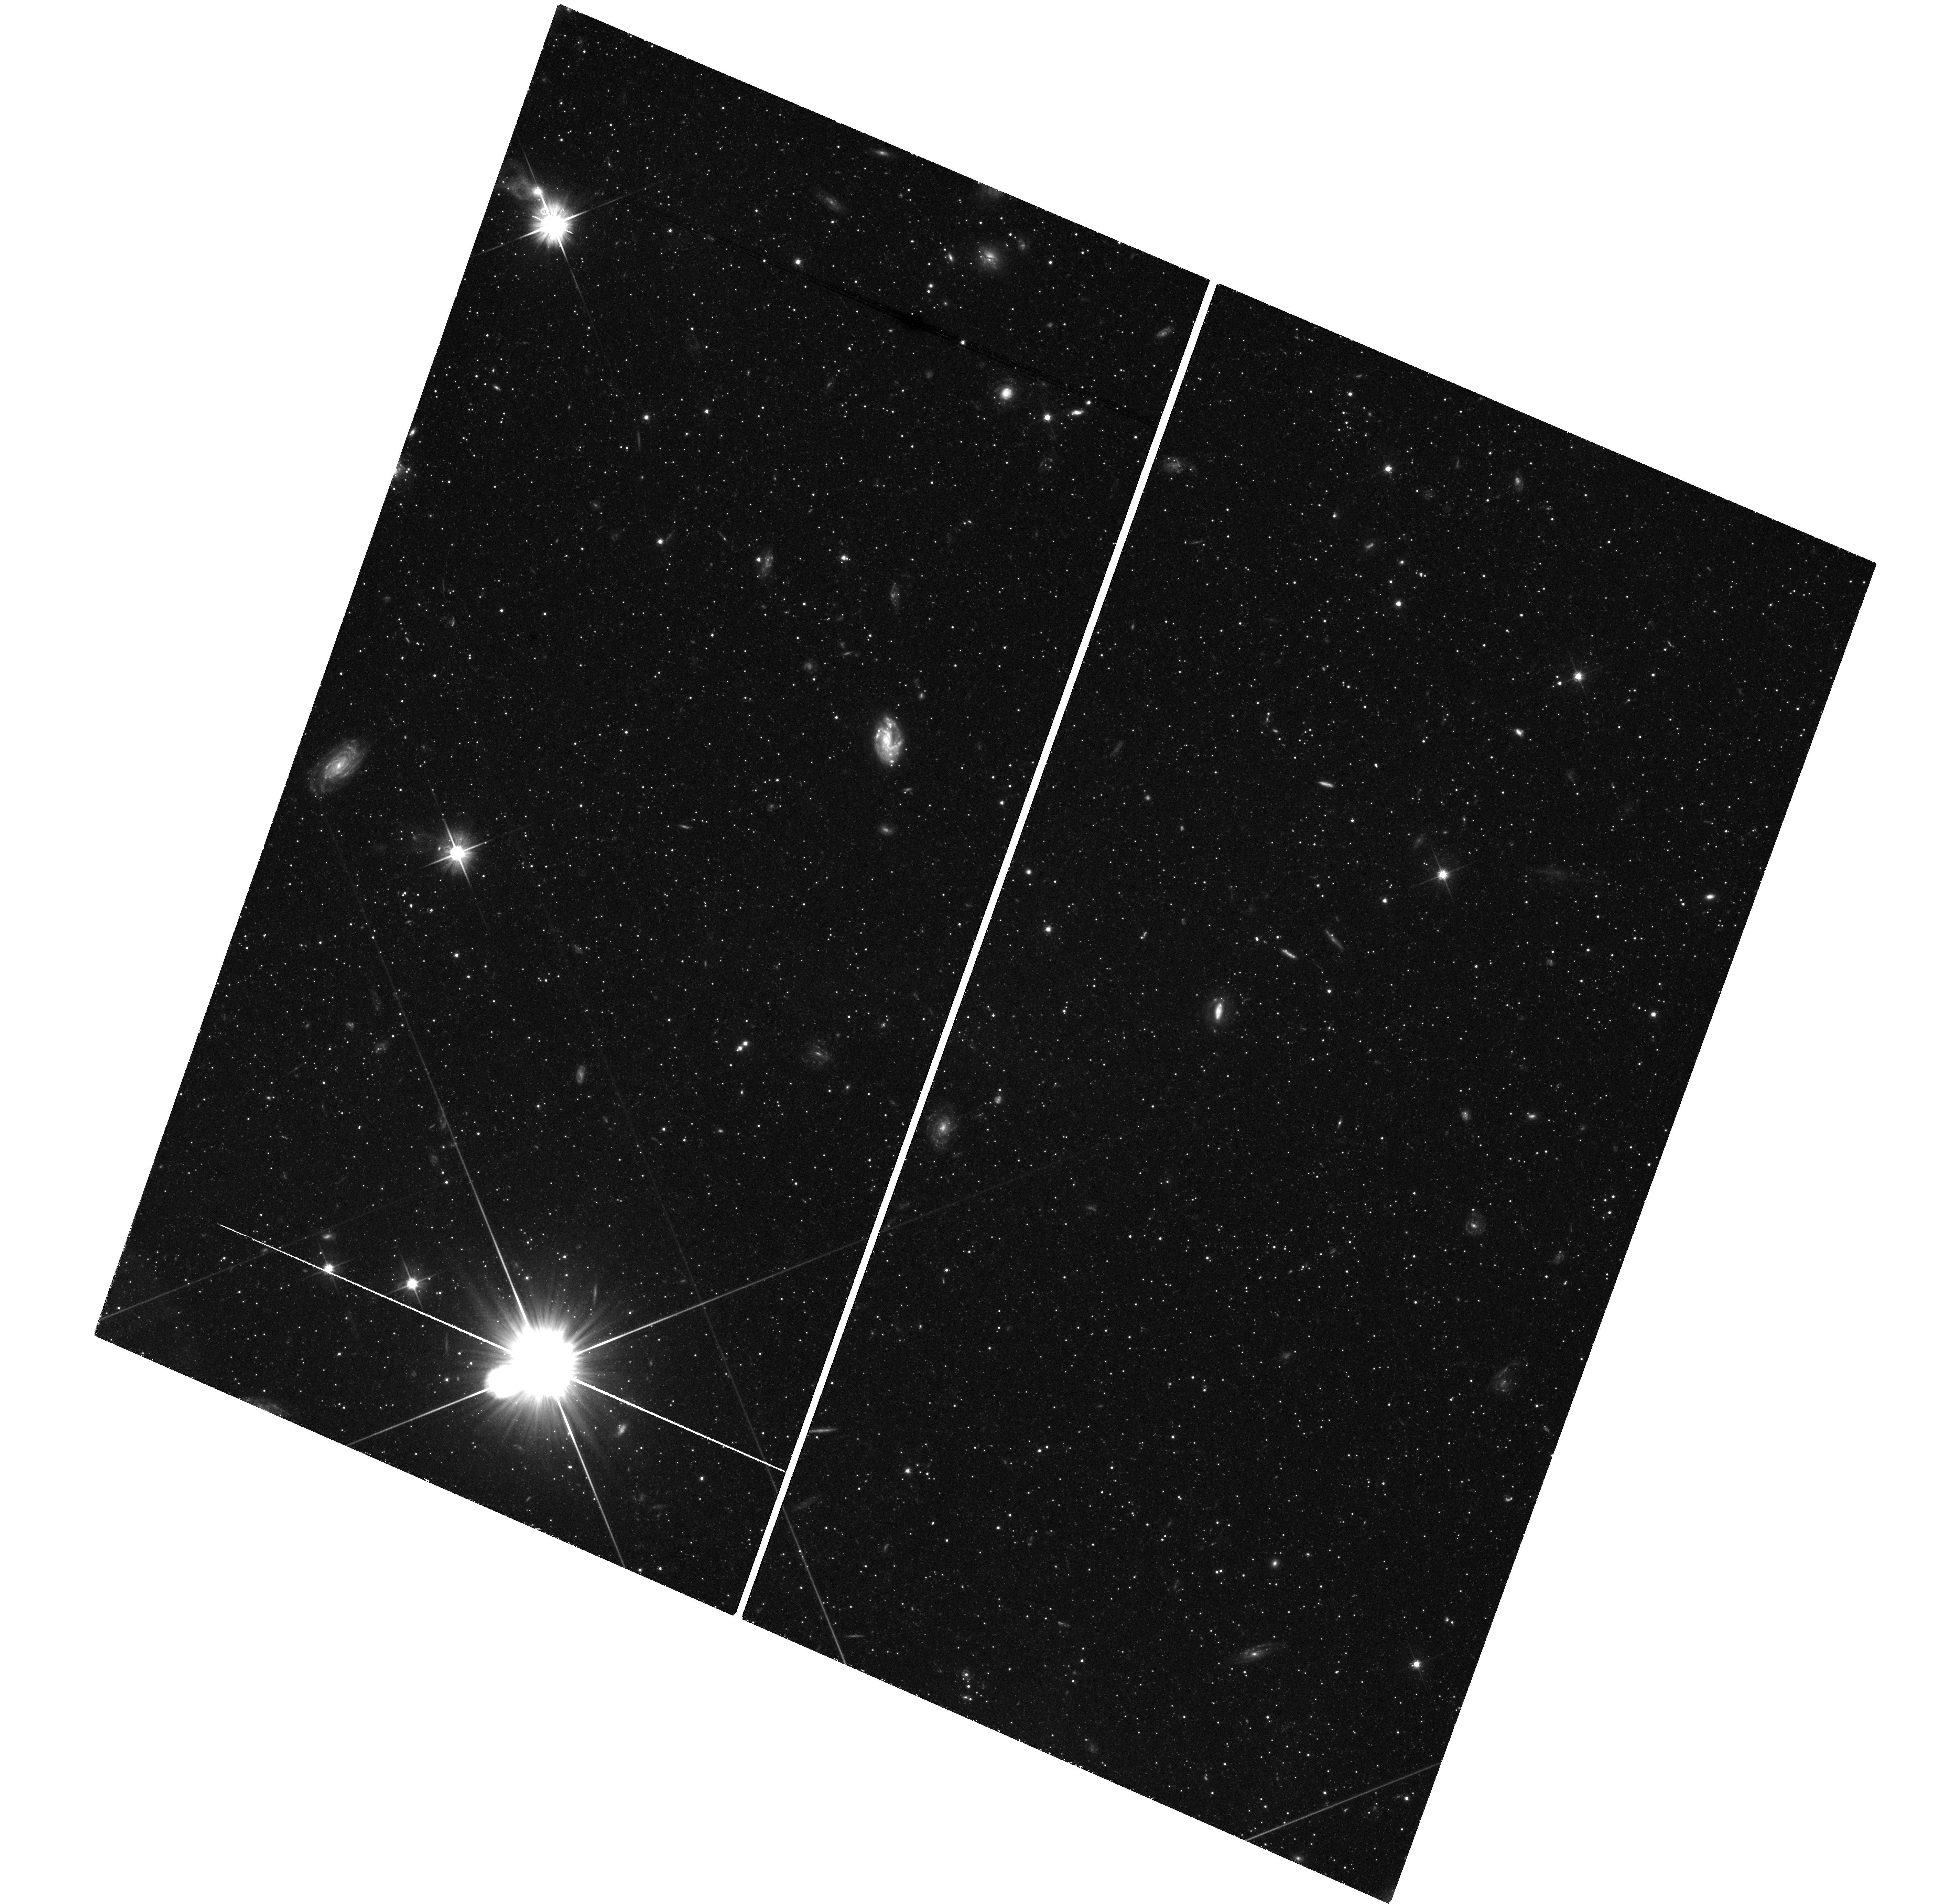
Target: field at RA 10.956°, Dec 39.755°. Instrument: WFC3/UVIS. Filter: F606W. Exposure: 3.6 h. Observation ID: hst_15658_03_wfc3_uvis_f606w_idxd03

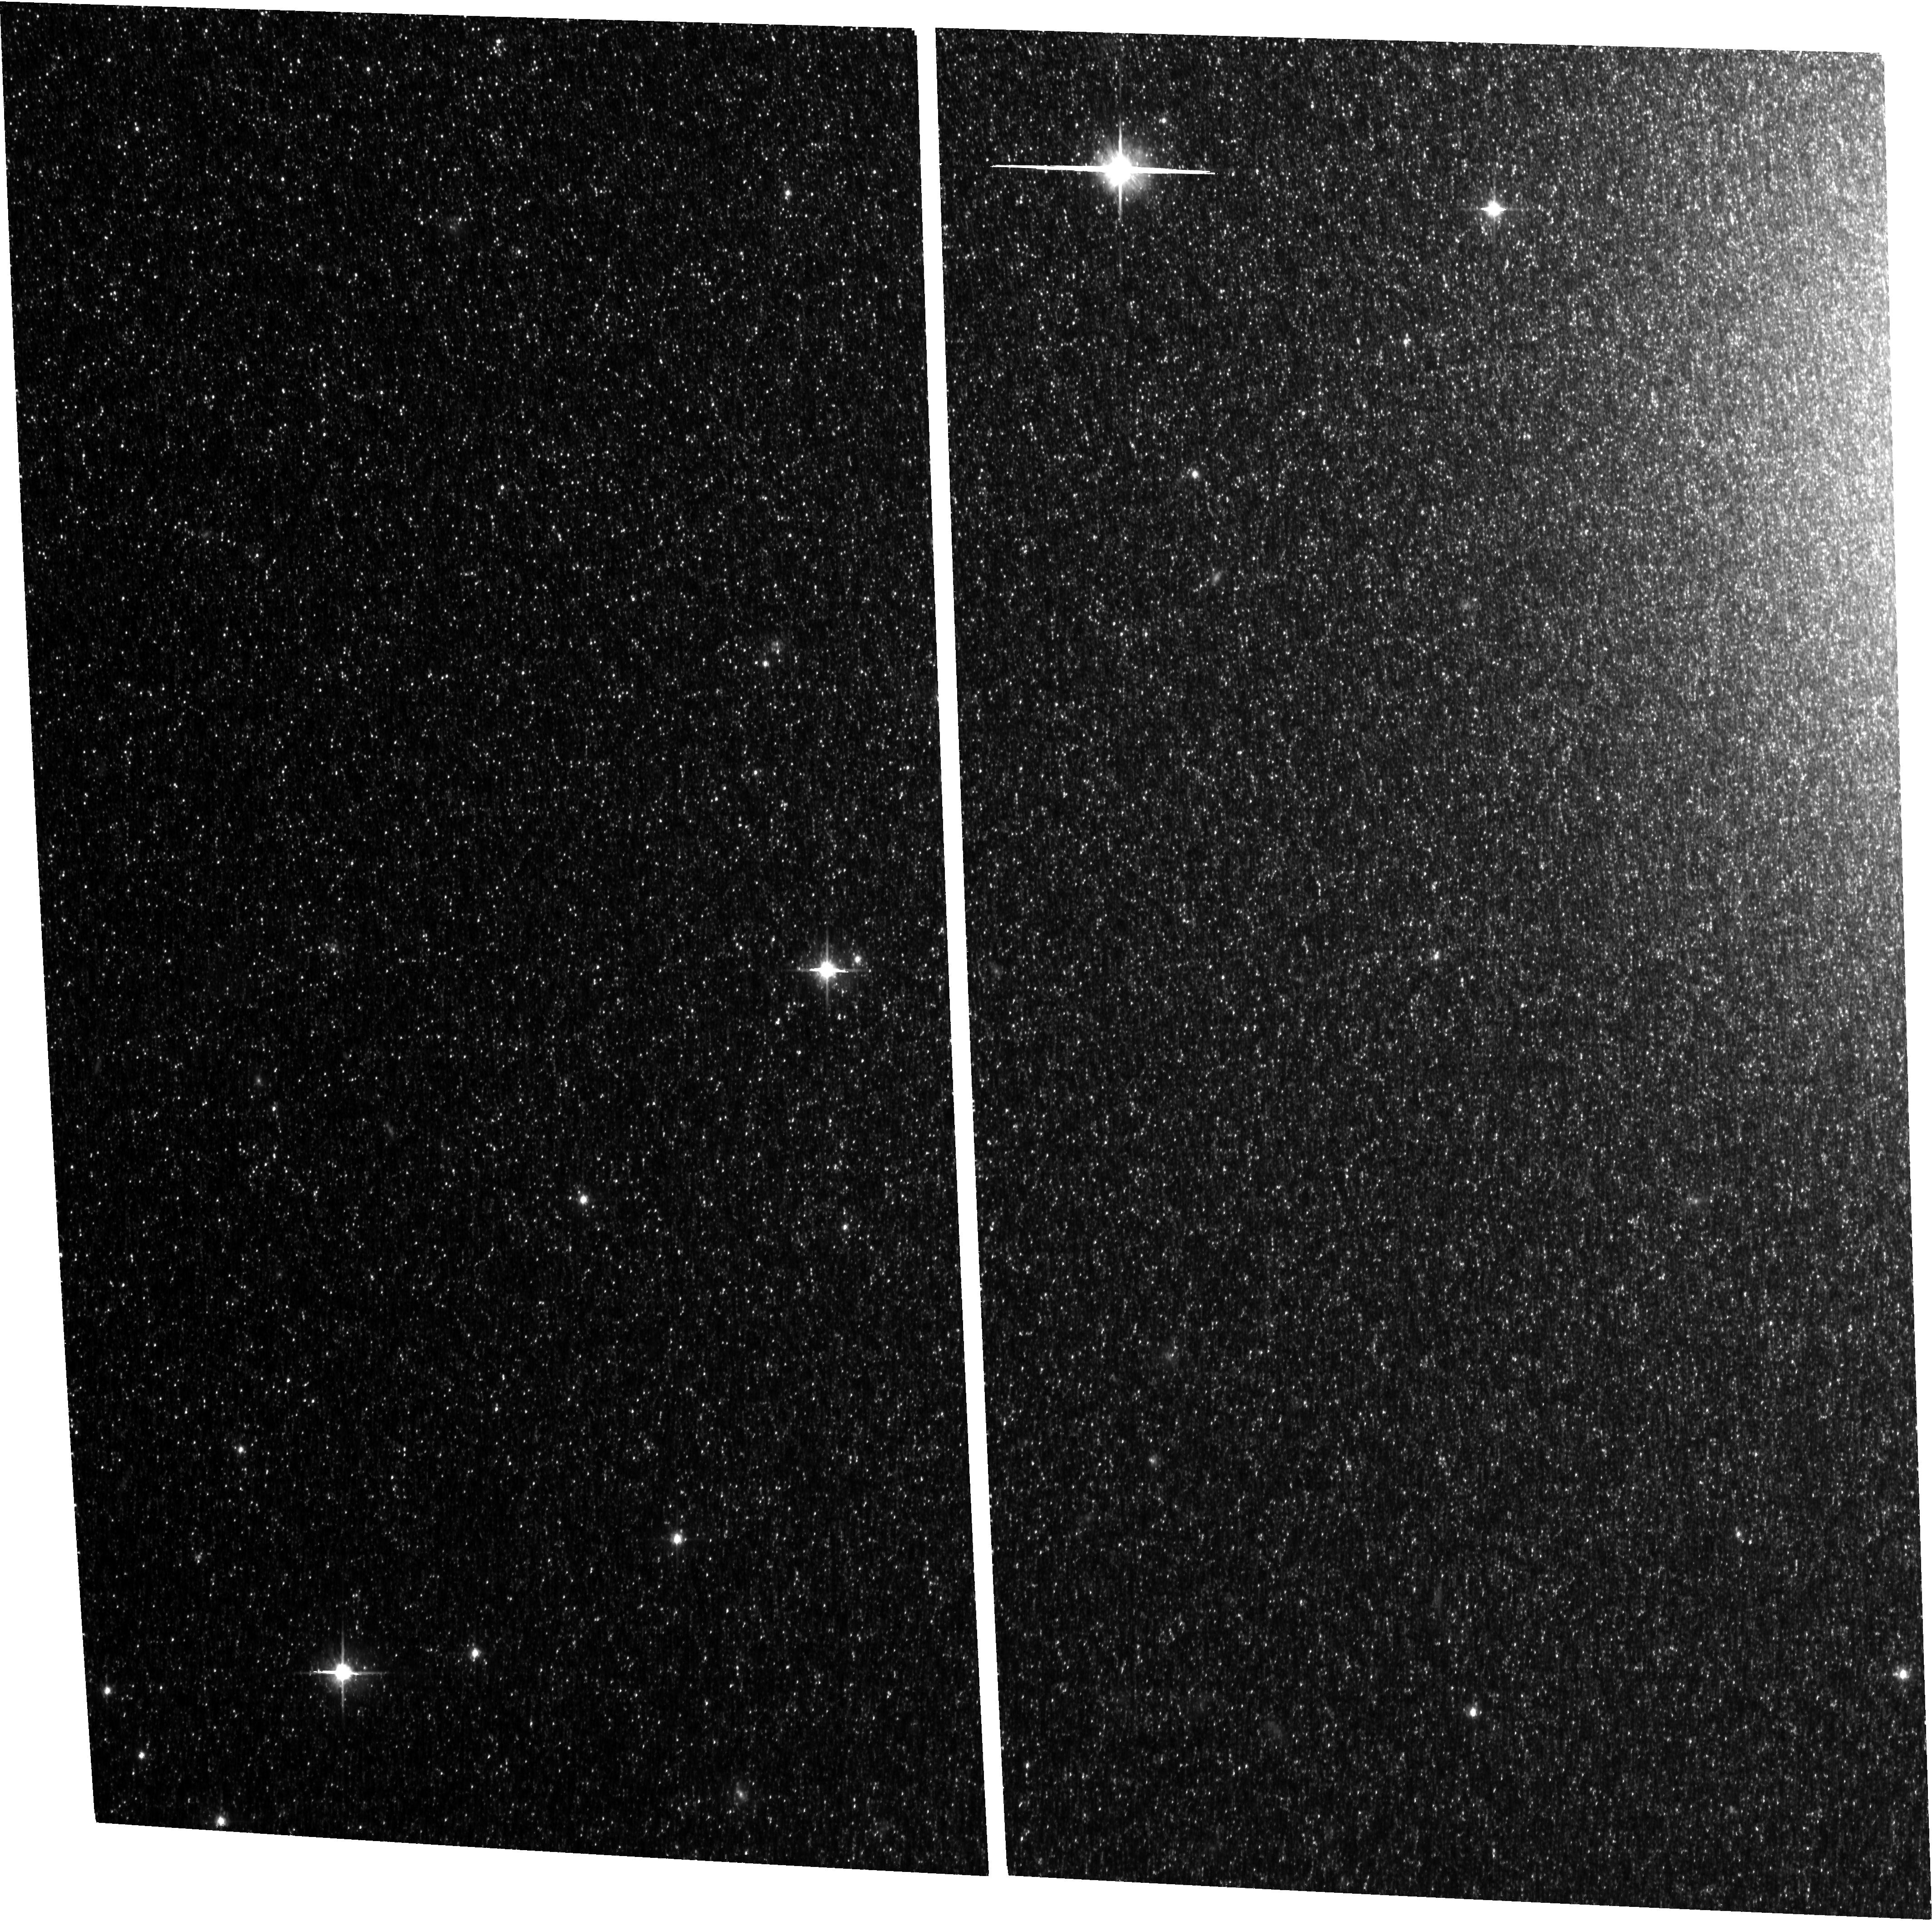
Target: M32. Instrument: ACS/WFC. Filter: F814W. Exposure: 3.6 h. Observation ID: hst_15658_06_acs_wfc_f814w_jdxd06

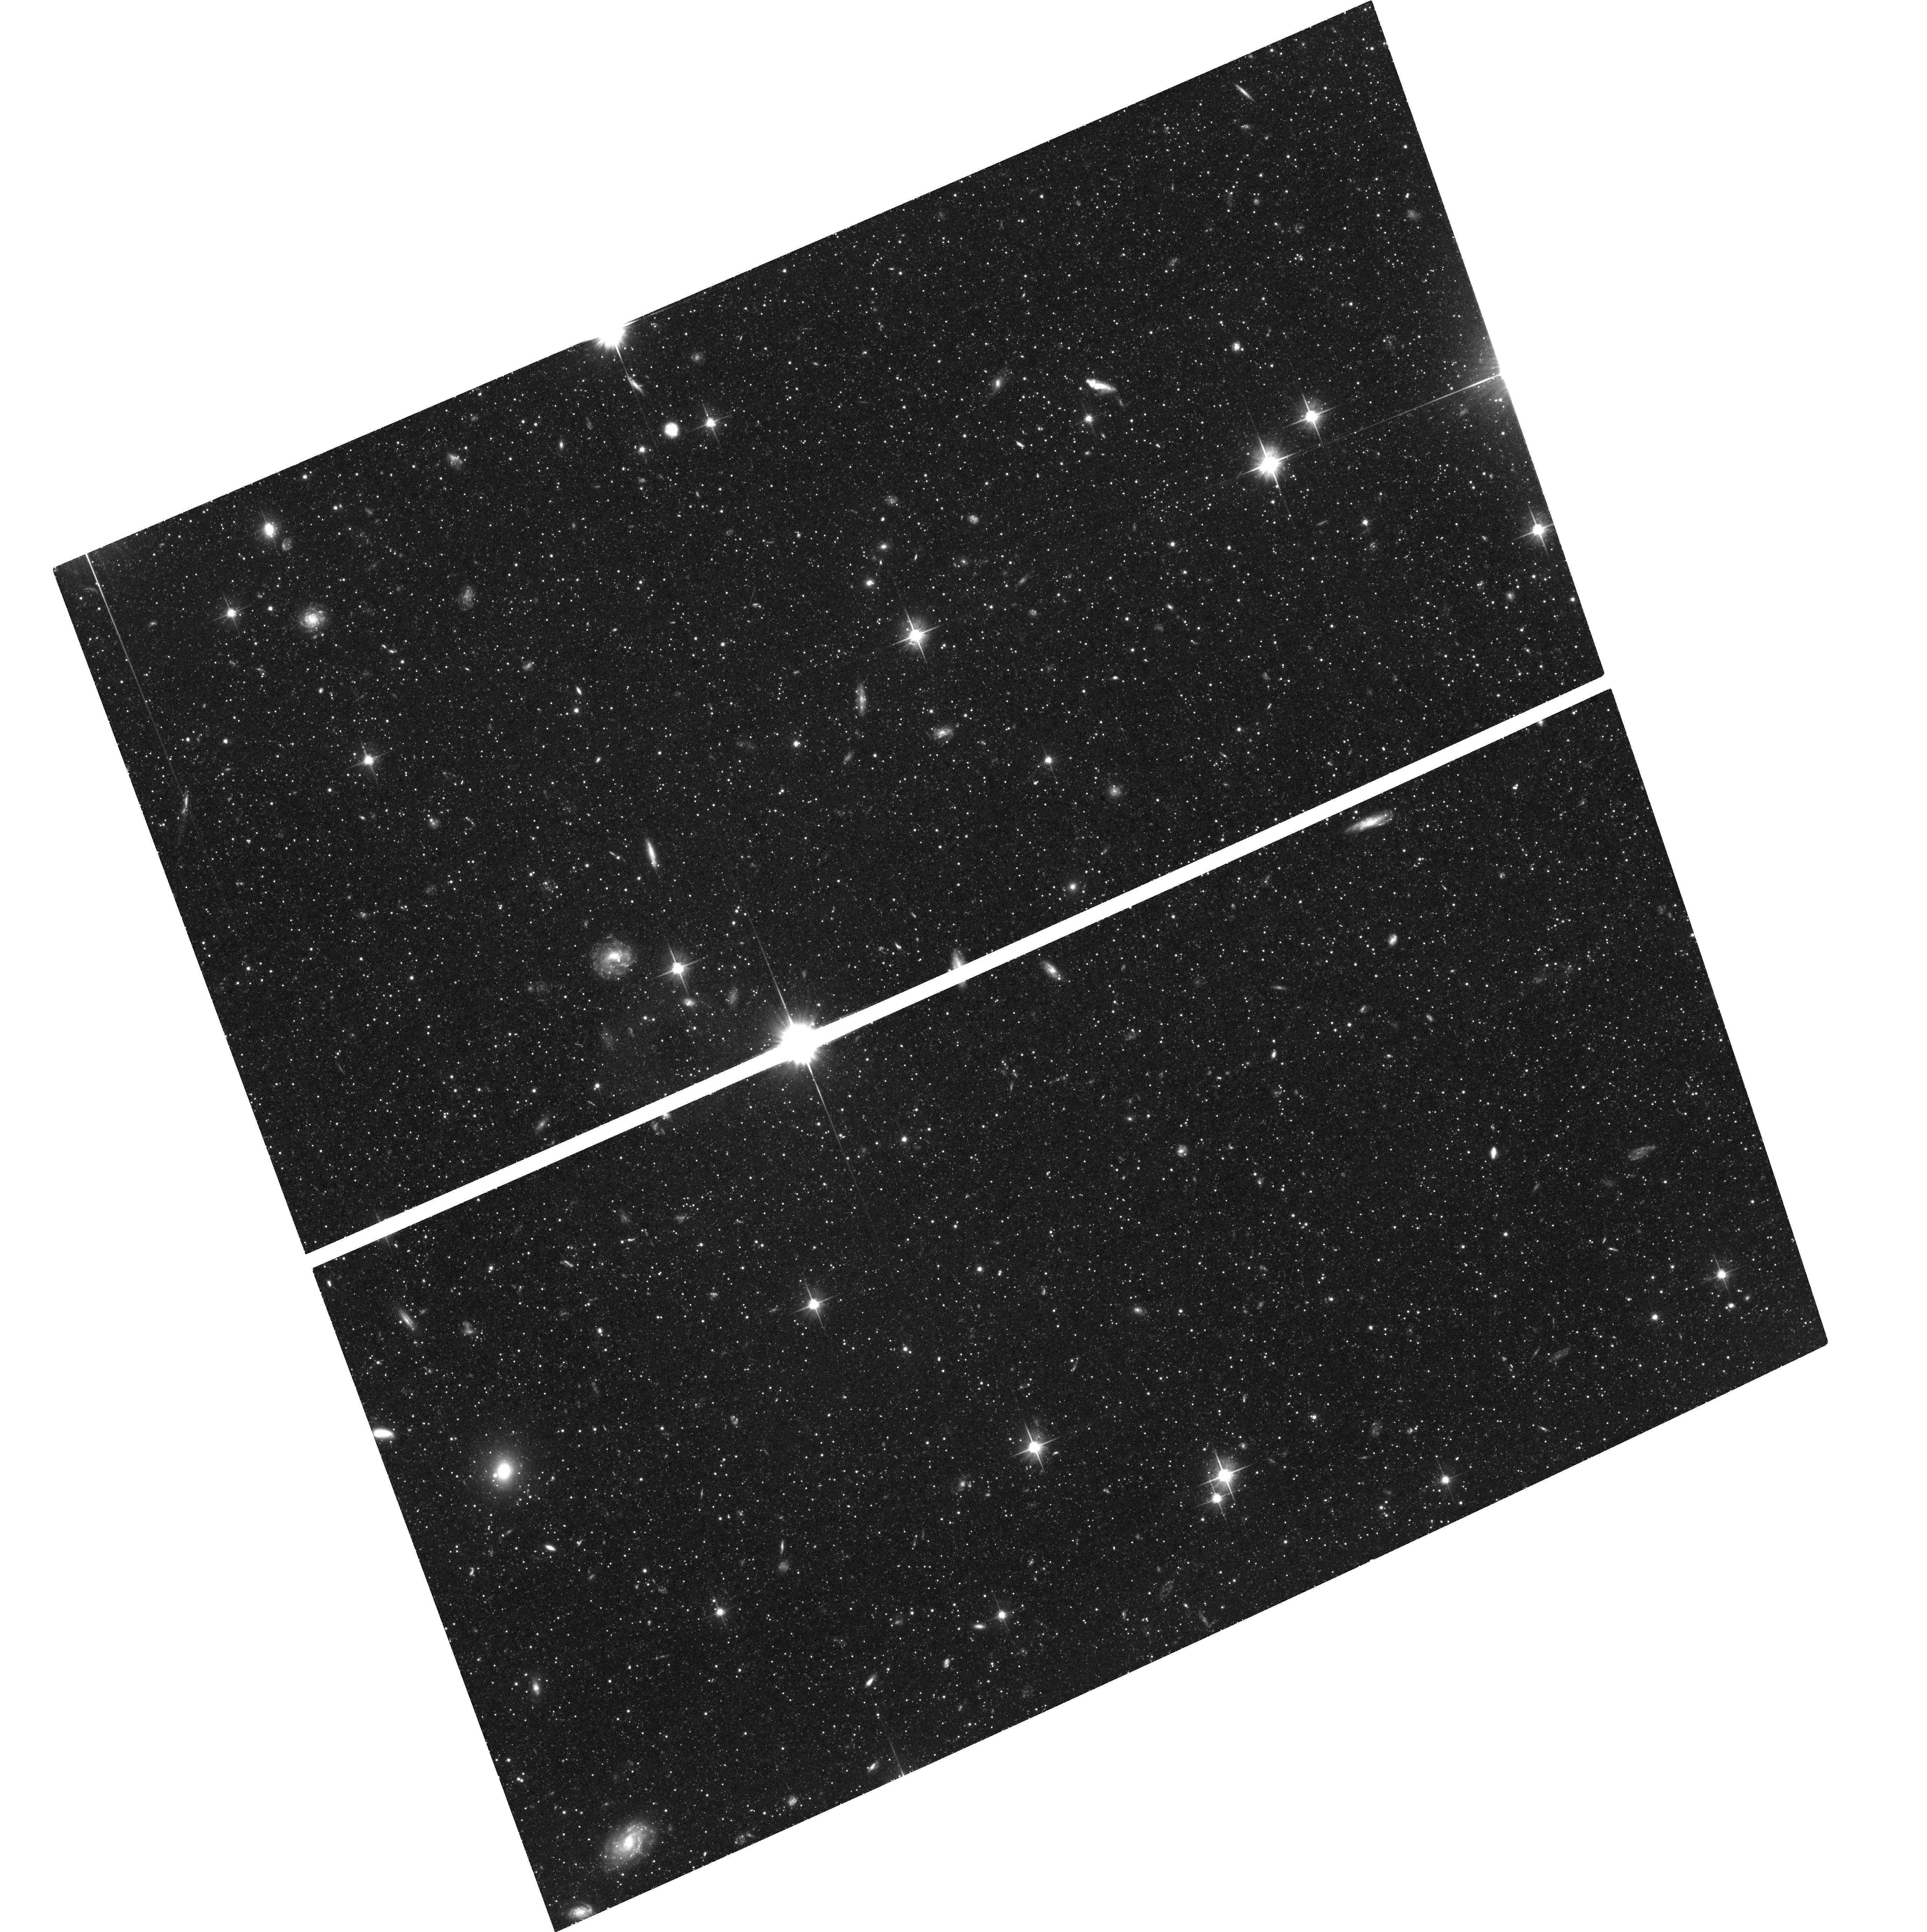
Target: M31-TIDALSTREAM. Instrument: ACS/WFC. Filter: F606W. Exposure: 3.6 h. Observation ID: hst_15658_03_acs_wfc_f606w_jdxd03

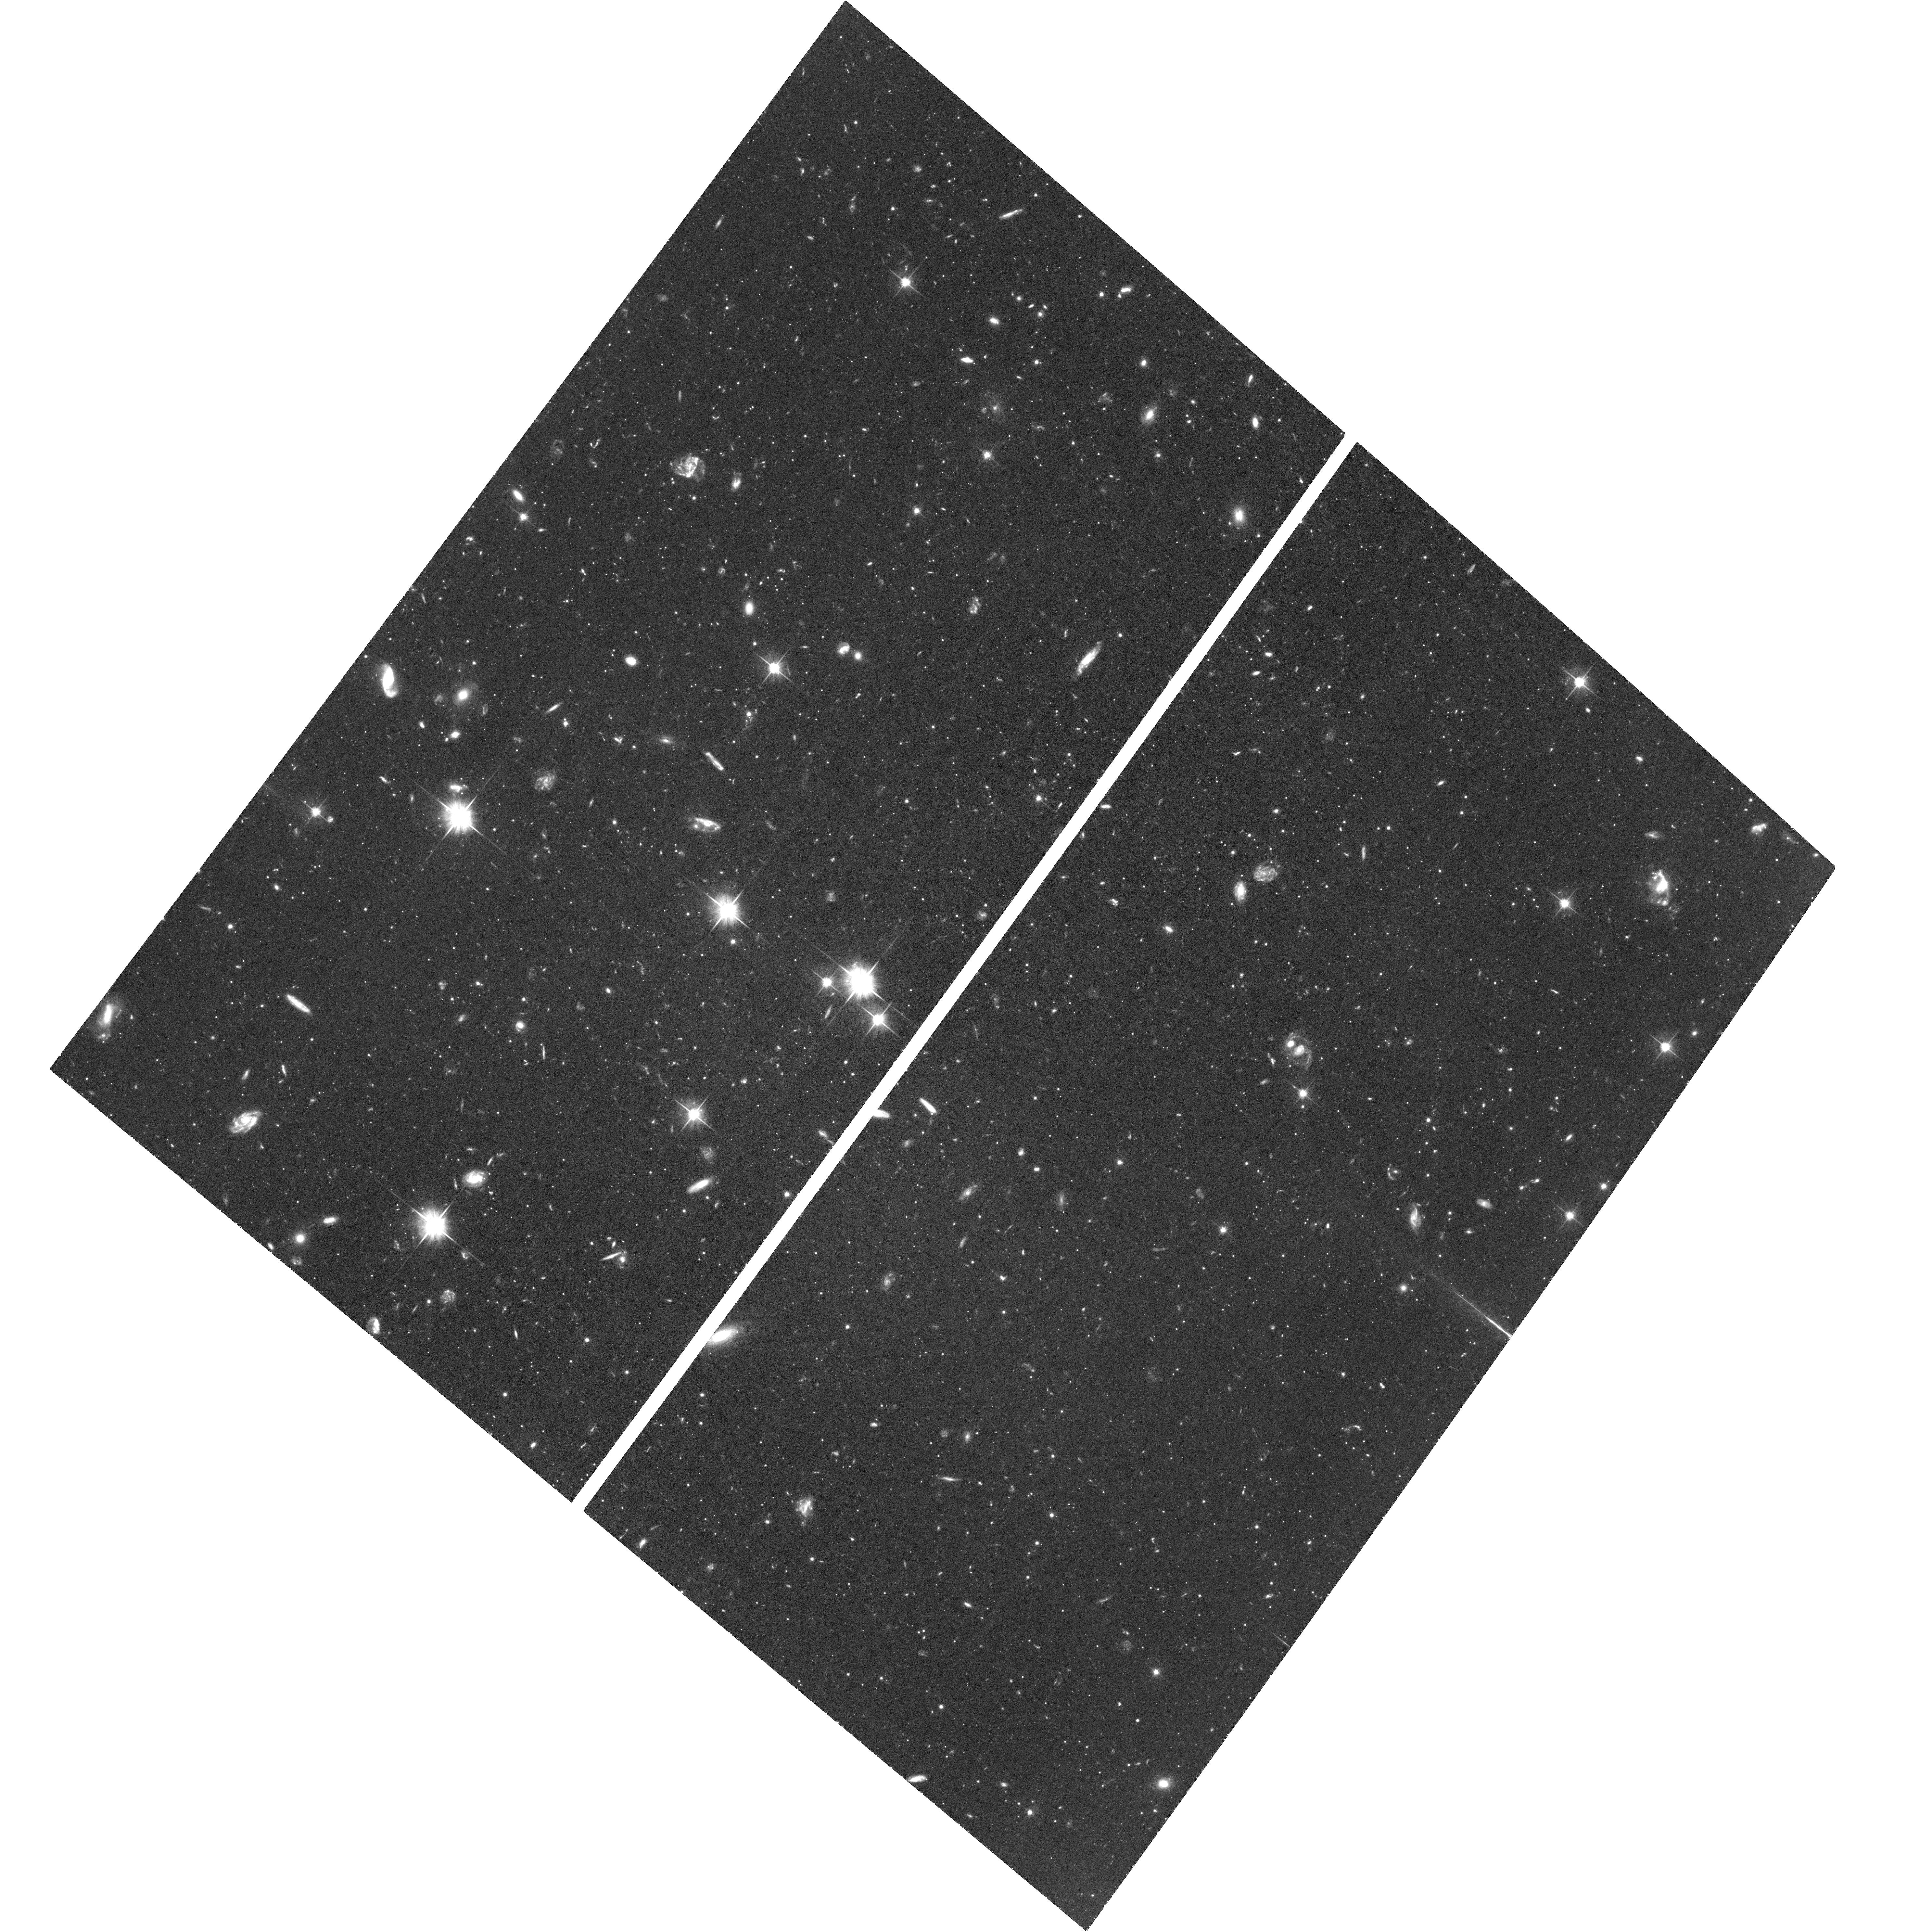
Target: M31-HALO21. Instrument: ACS/WFC. Filter: F606W. Exposure: 3.6 h. Observation ID: hst_15658_04_acs_wfc_f606w_jdxd04

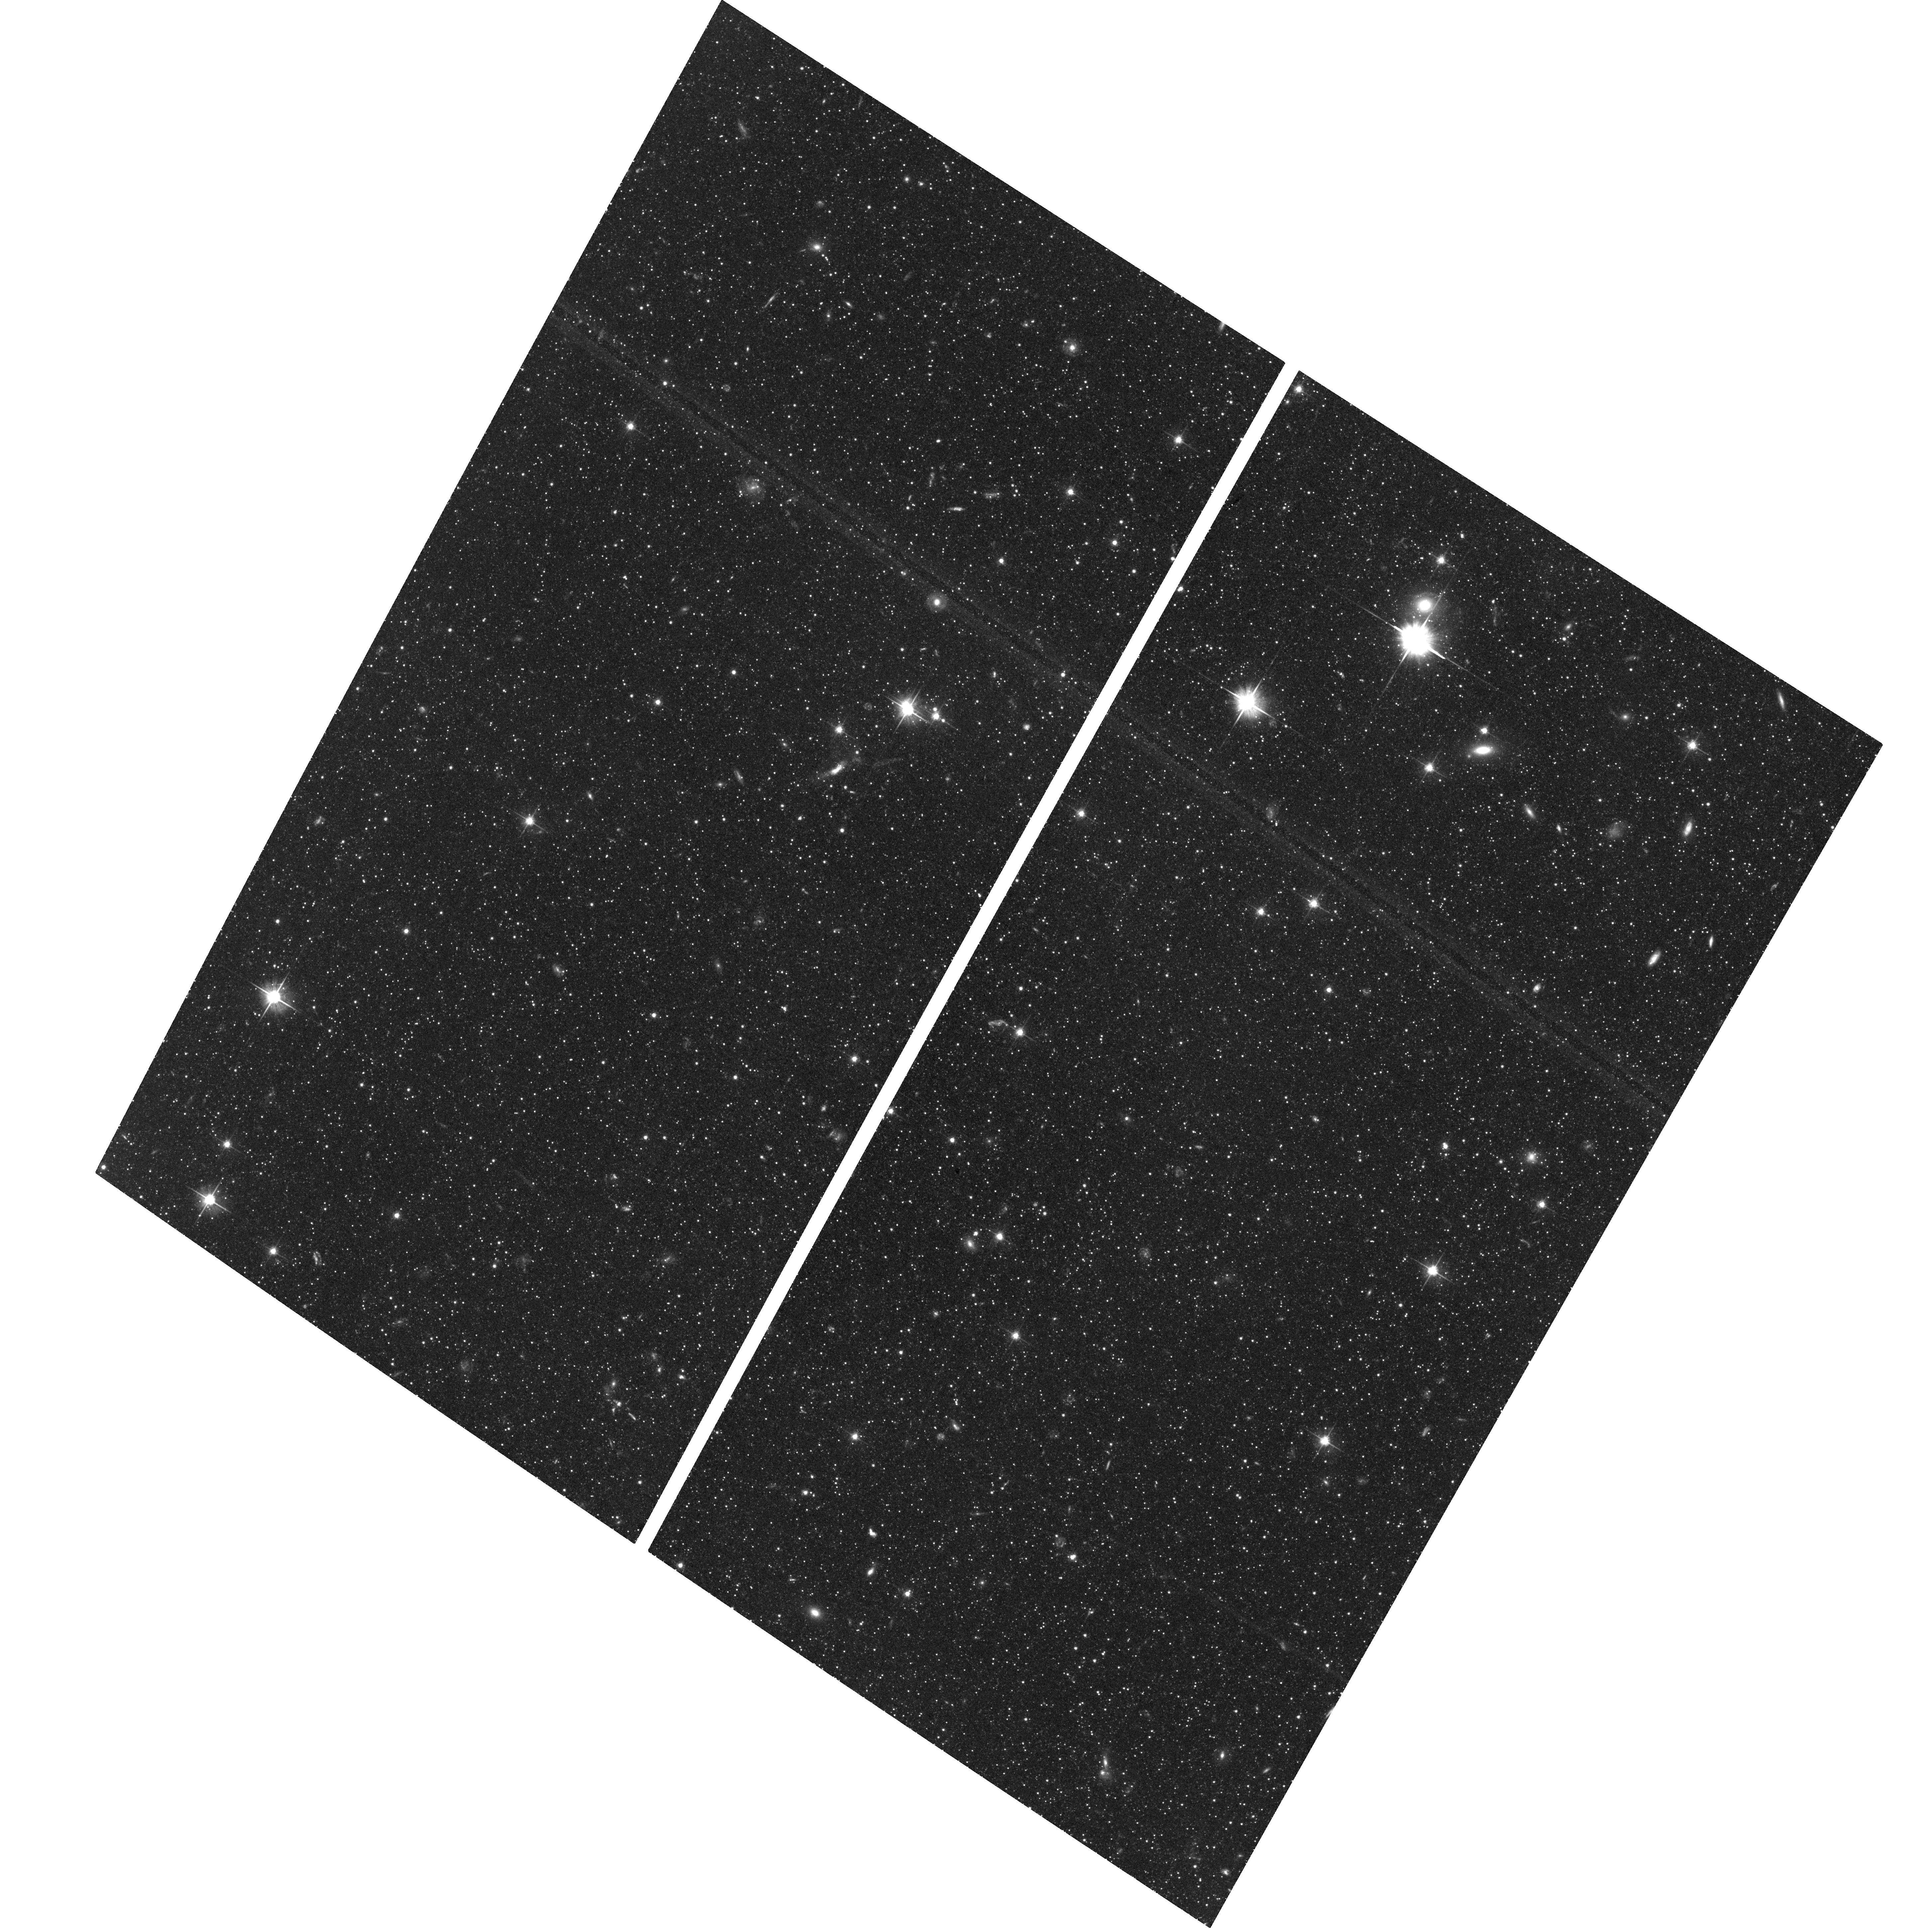
Target: M31-OUTERDISK. Instrument: ACS/WFC. Filter: F606W. Exposure: 1.4 h. Observation ID: hst_15658_62_acs_wfc_f606w_jdxd62

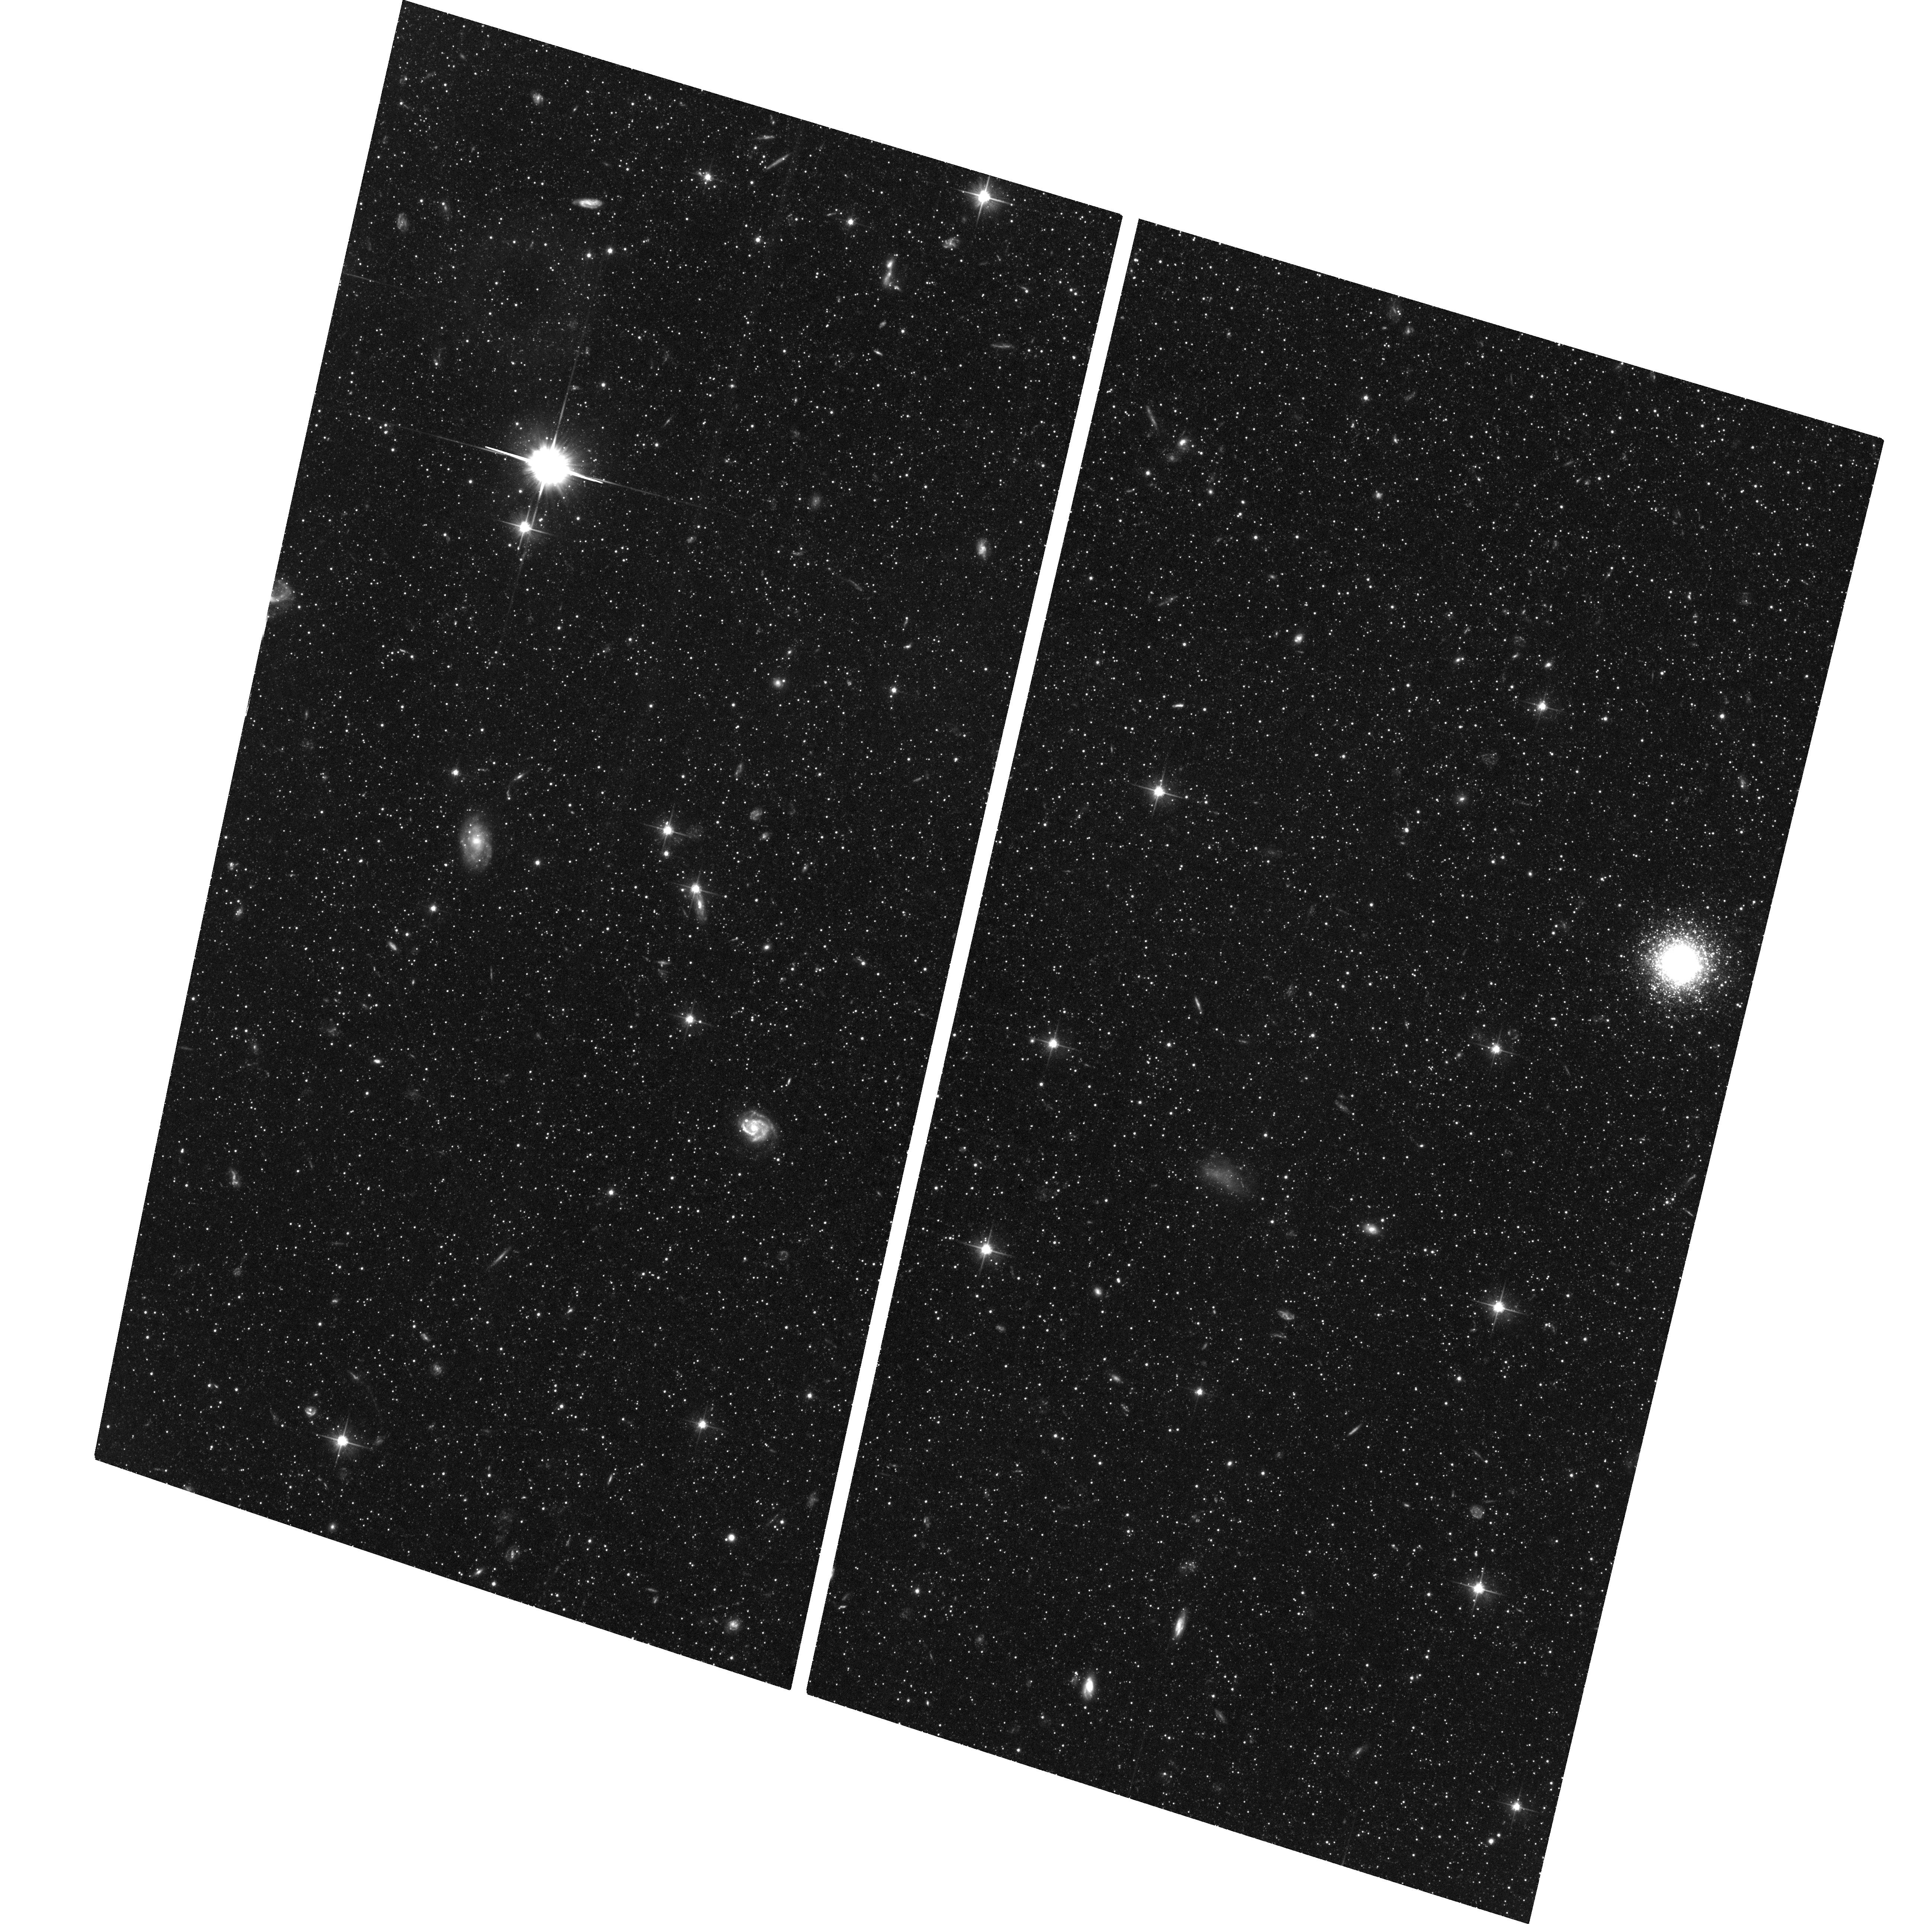
Target: M31-SPHEROID. Instrument: ACS/WFC. Filter: F606W. Exposure: 3.6 h. Observation ID: hst_15658_01_acs_wfc_f606w_jdxd01

Resolved Proper Motions of M31 and the M31-M32 Interaction (PI: Sohn, Sangmo Tony)

We propose to measure the proper motion (PM) of M31 stars to unprecedented precision, using multi-epoch HST data of seven ACS/WFC fields. Our first goal is to measure M31's mean tangential motion with a precision nearly triple that of the previous HST and Gaia measurements. The better-determined center-of-mass (COM) motion of M31 will be essential for refining models of the local Universe, the orbits of objects in M31's halo, the total dark matter halo masses of the Milky Way (MW) and M31, and the evolution and fate of the MW. Second, we will clearly resolve the internal kinematics of M31 with PMs. We will obtain useful precision for multiple structural components and even the brighter individual stars. We will measure the bulk flows between cold components such as M31's disk and giant stream, and resolve the tangential velocity dispersion in M31's hot halo. Third, we will obtain the PM of M32 for the first time. This will provide crucial information about M32's orbit, evolution, and interactions with M31. In particular, we will test scenarios where it is the stripped remnant of a major merger, responsible for shaping many of M31's properties. Gaia (which can only measure young M31 disk stars) cannot undertake the differential PM investigations proposed here, and would require many more years of data to compete with our expected M31 COM motion. Based on previous works, the PM accuracies required for our scientific goals are well within reach of HST's demonstrated capabilities. HST's 2012 M31 bulk PM measurements were highly publicized, but due to HST's longevity it is now possible to address many new questions that were previously out of reach.